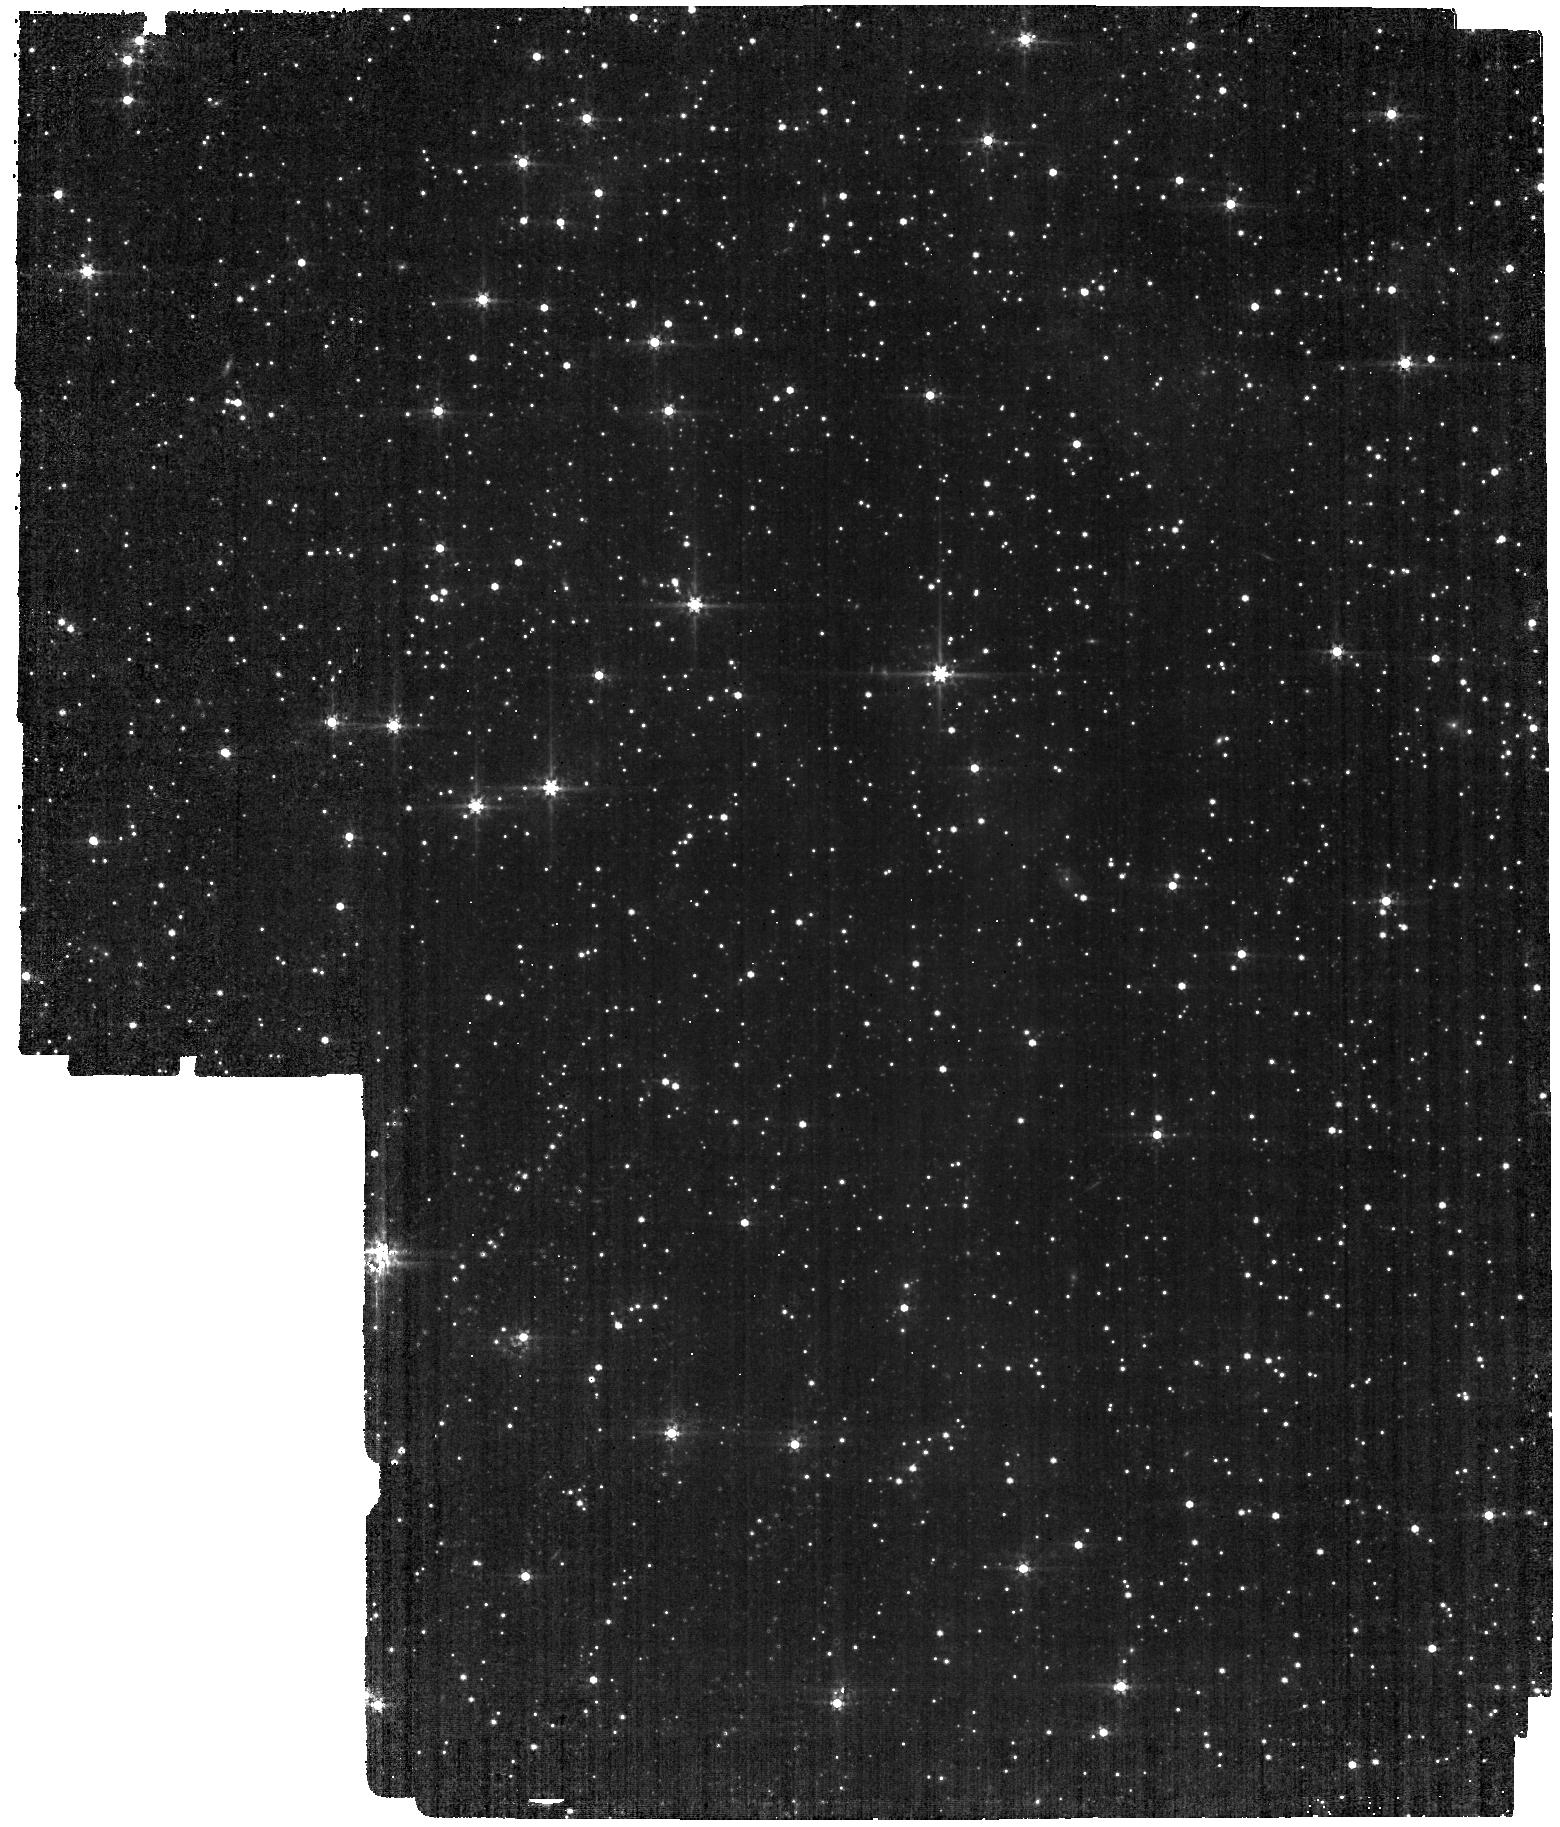
Target: LMC-MIRI-A-IMG
Instrument: MIRI
Filter: F560W
Exposure: 12 min
Observation ID: jw01040-o001_t001_miri_f560w

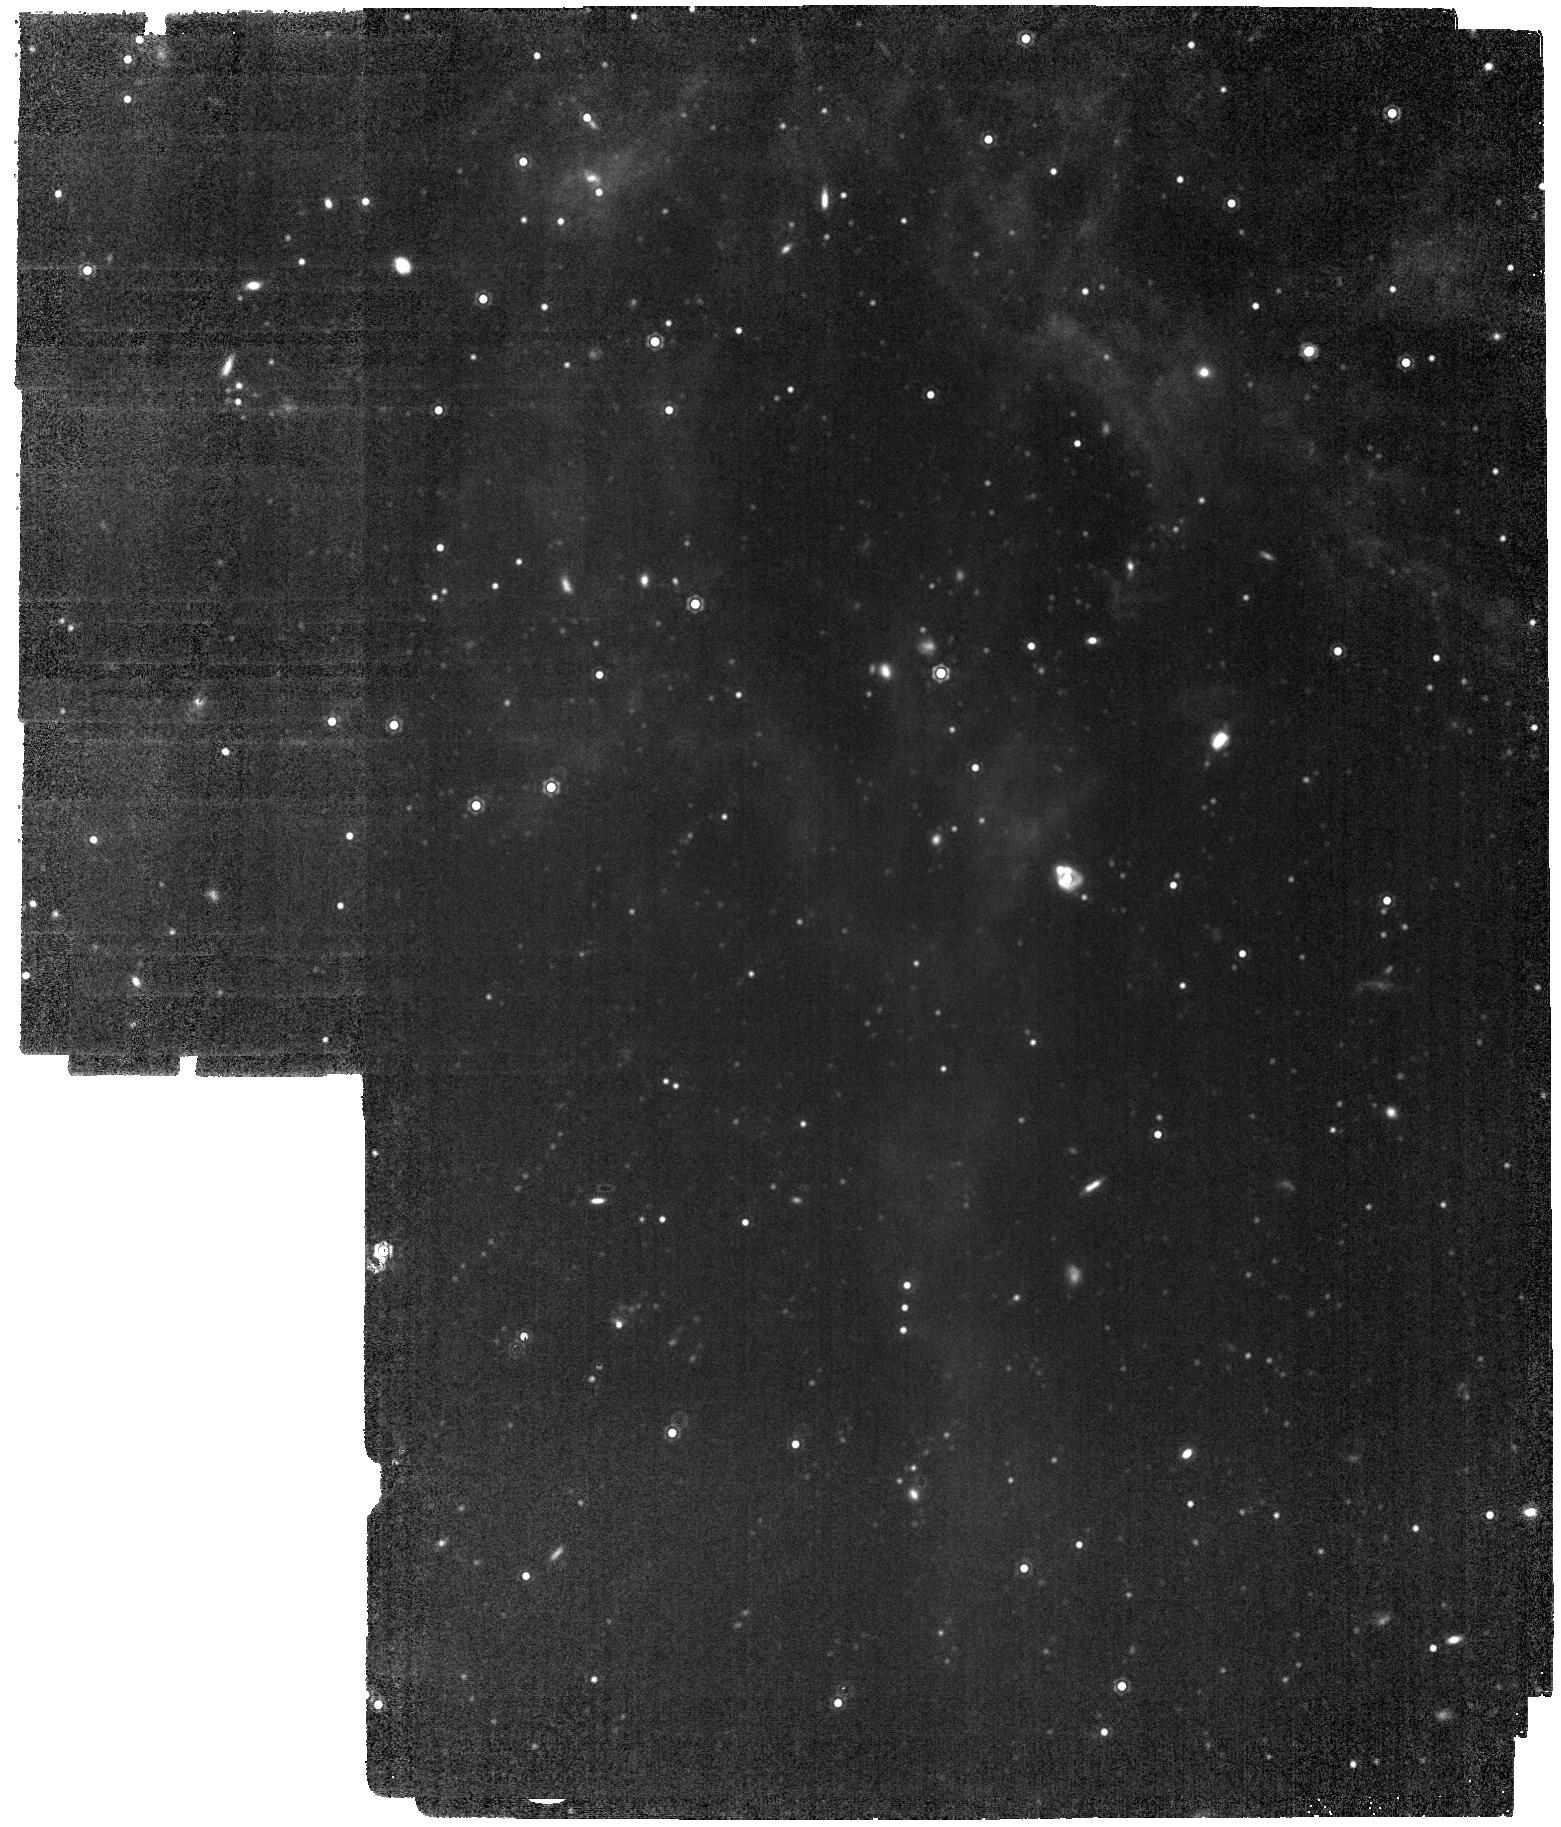
Target: LMC-MIRI-A-IMG
Instrument: MIRI
Filter: F1500W
Exposure: 17 min
Observation ID: jw01040-o001_t001_miri_f1500w

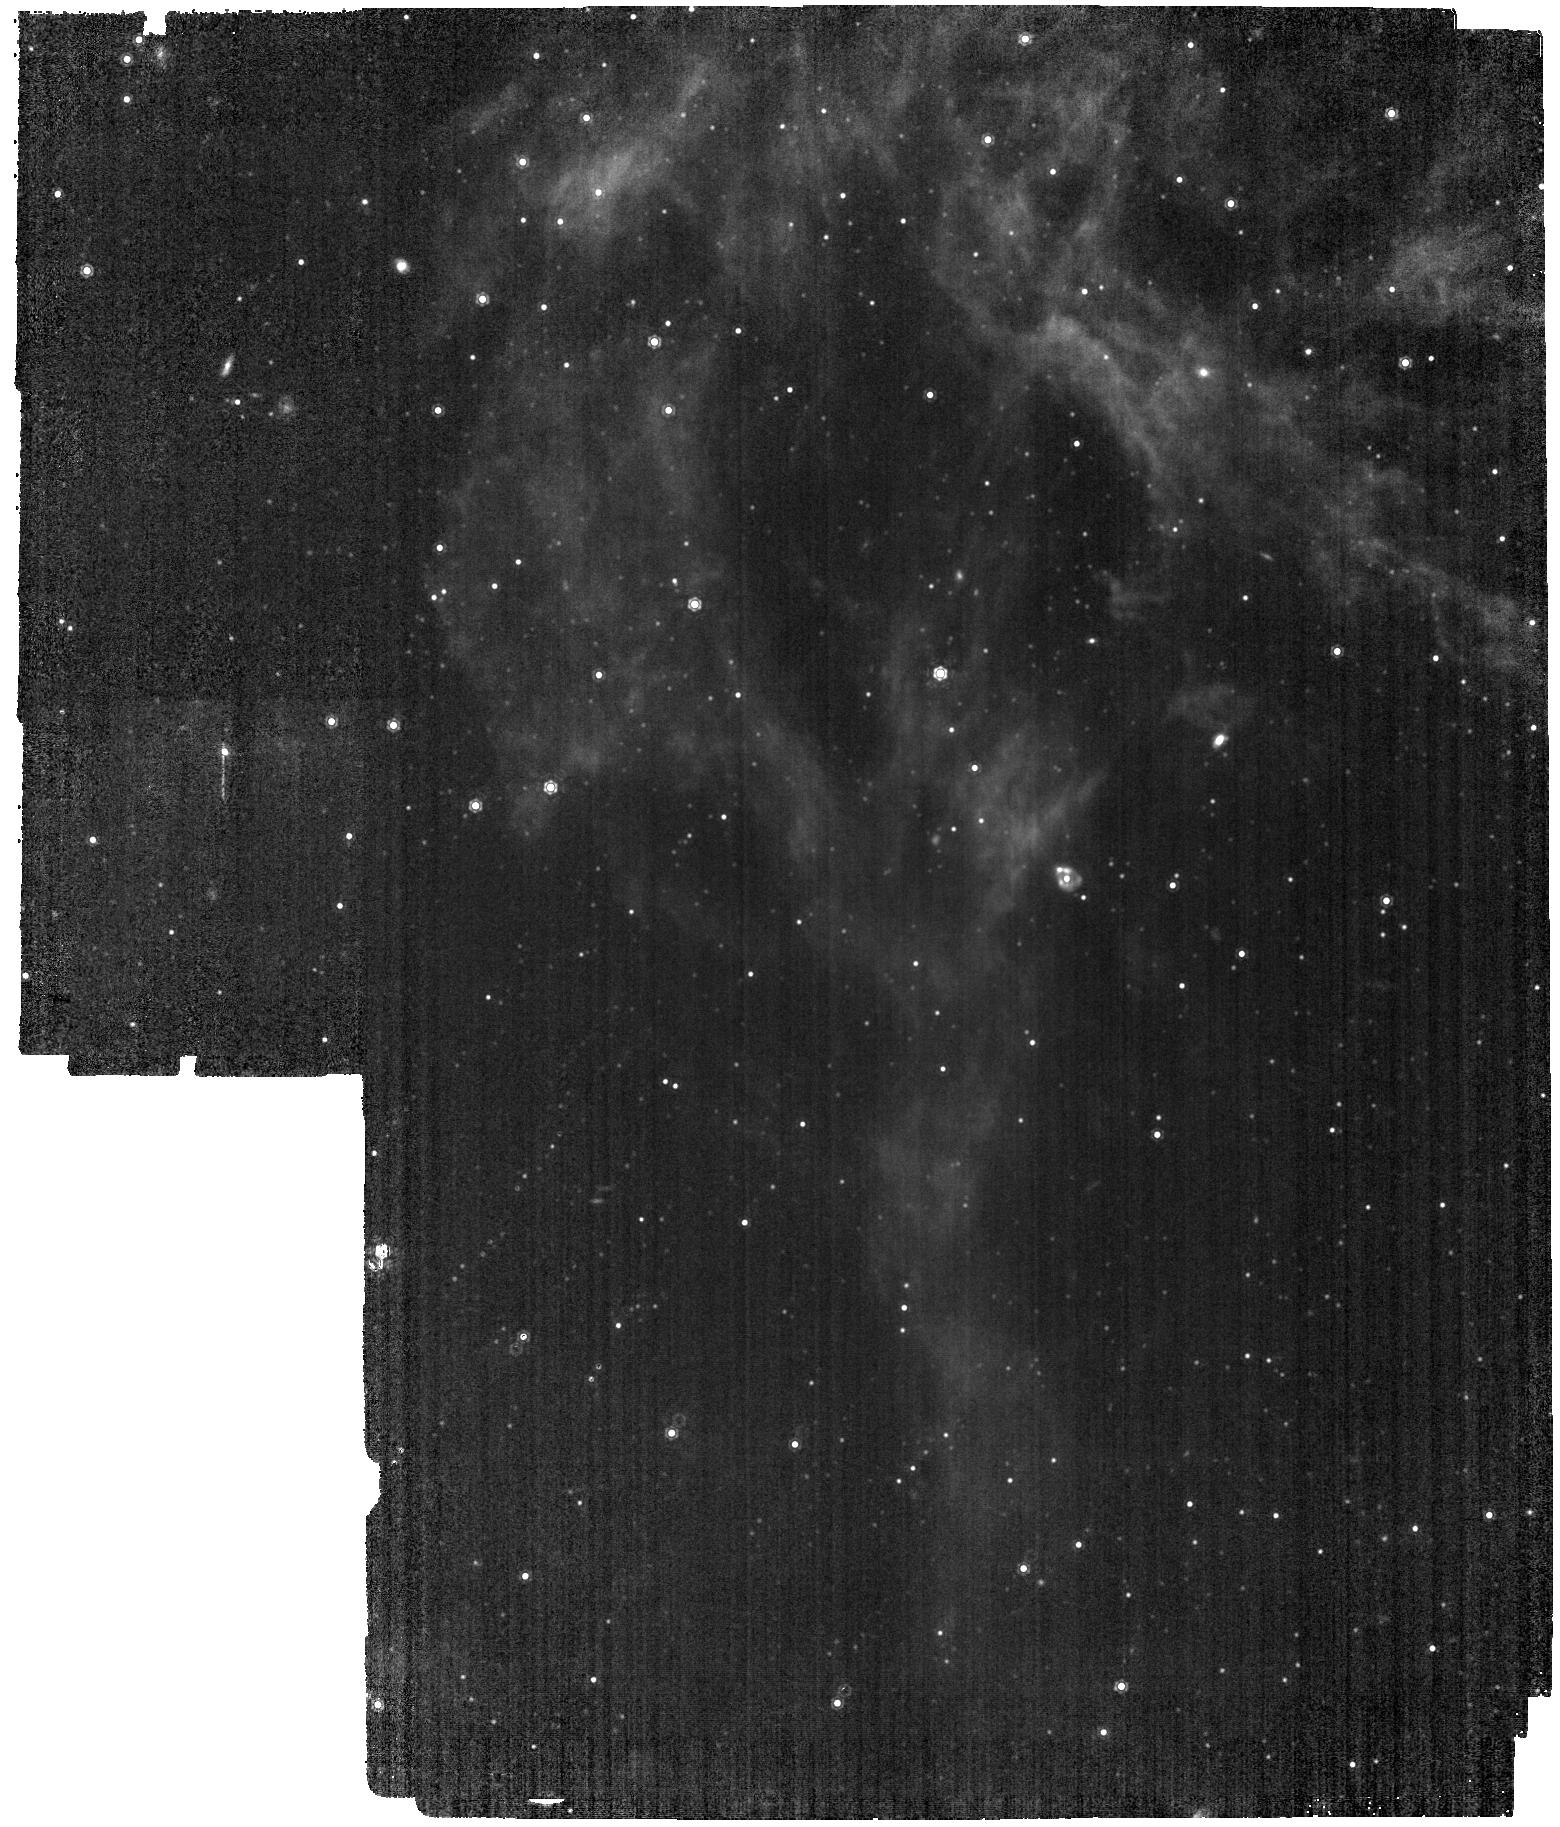
Target: LMC-MIRI-A-IMG
Instrument: MIRI
Filter: F1130W
Exposure: 17 min
Observation ID: jw01040-o001_t001_miri_f1130w

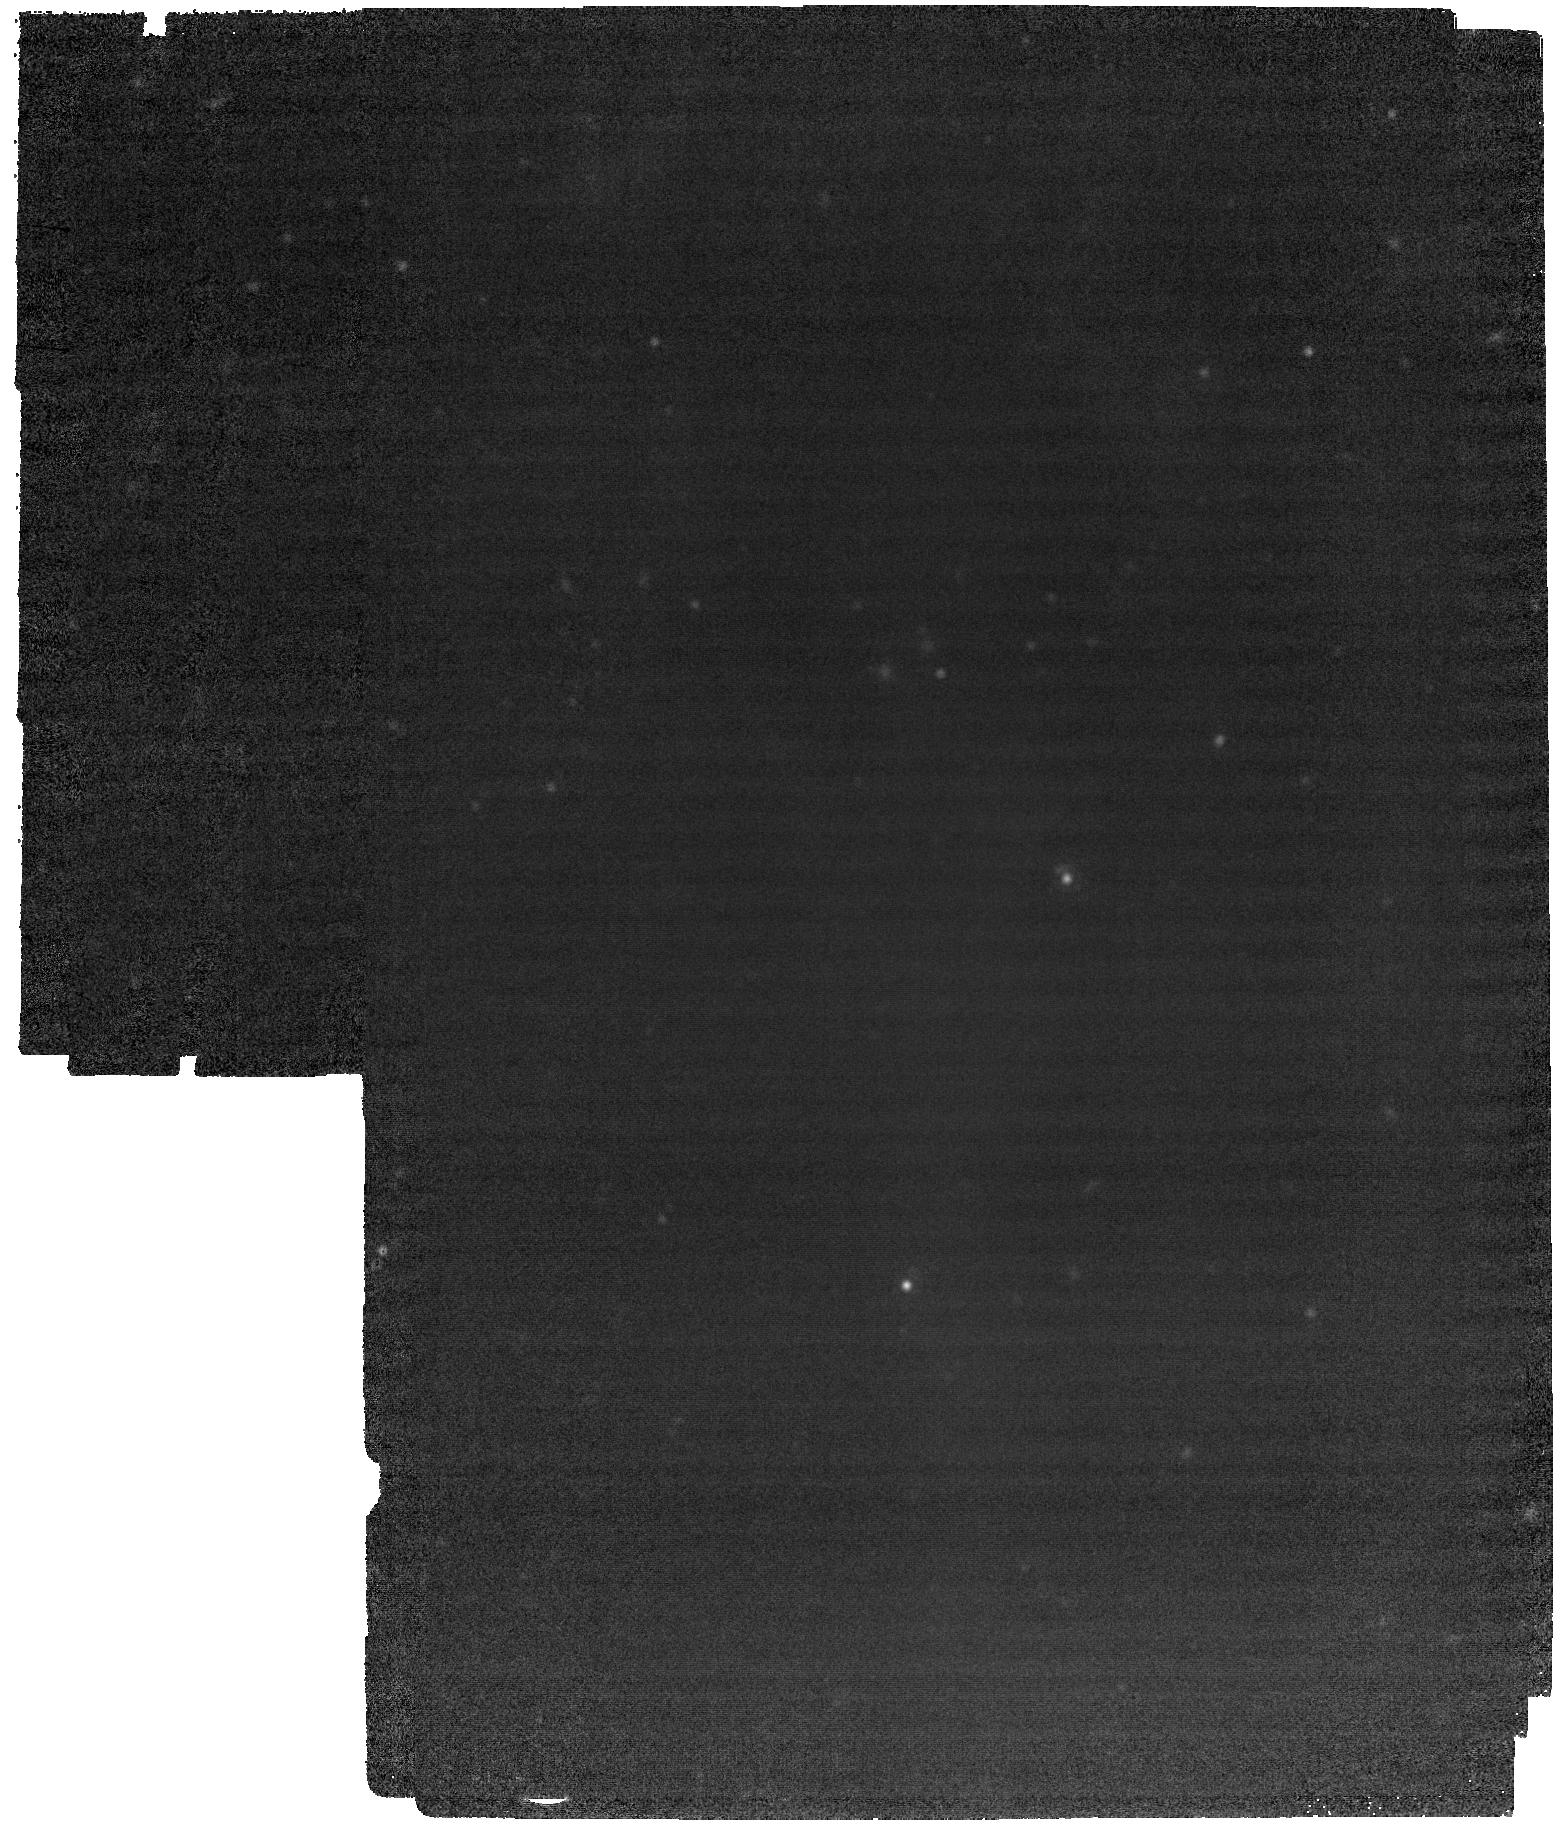
Target: LMC-MIRI-A-IMG
Instrument: MIRI
Filter: F2550W
Exposure: 15 min
Observation ID: jw01040-o001_t001_miri_f2550w

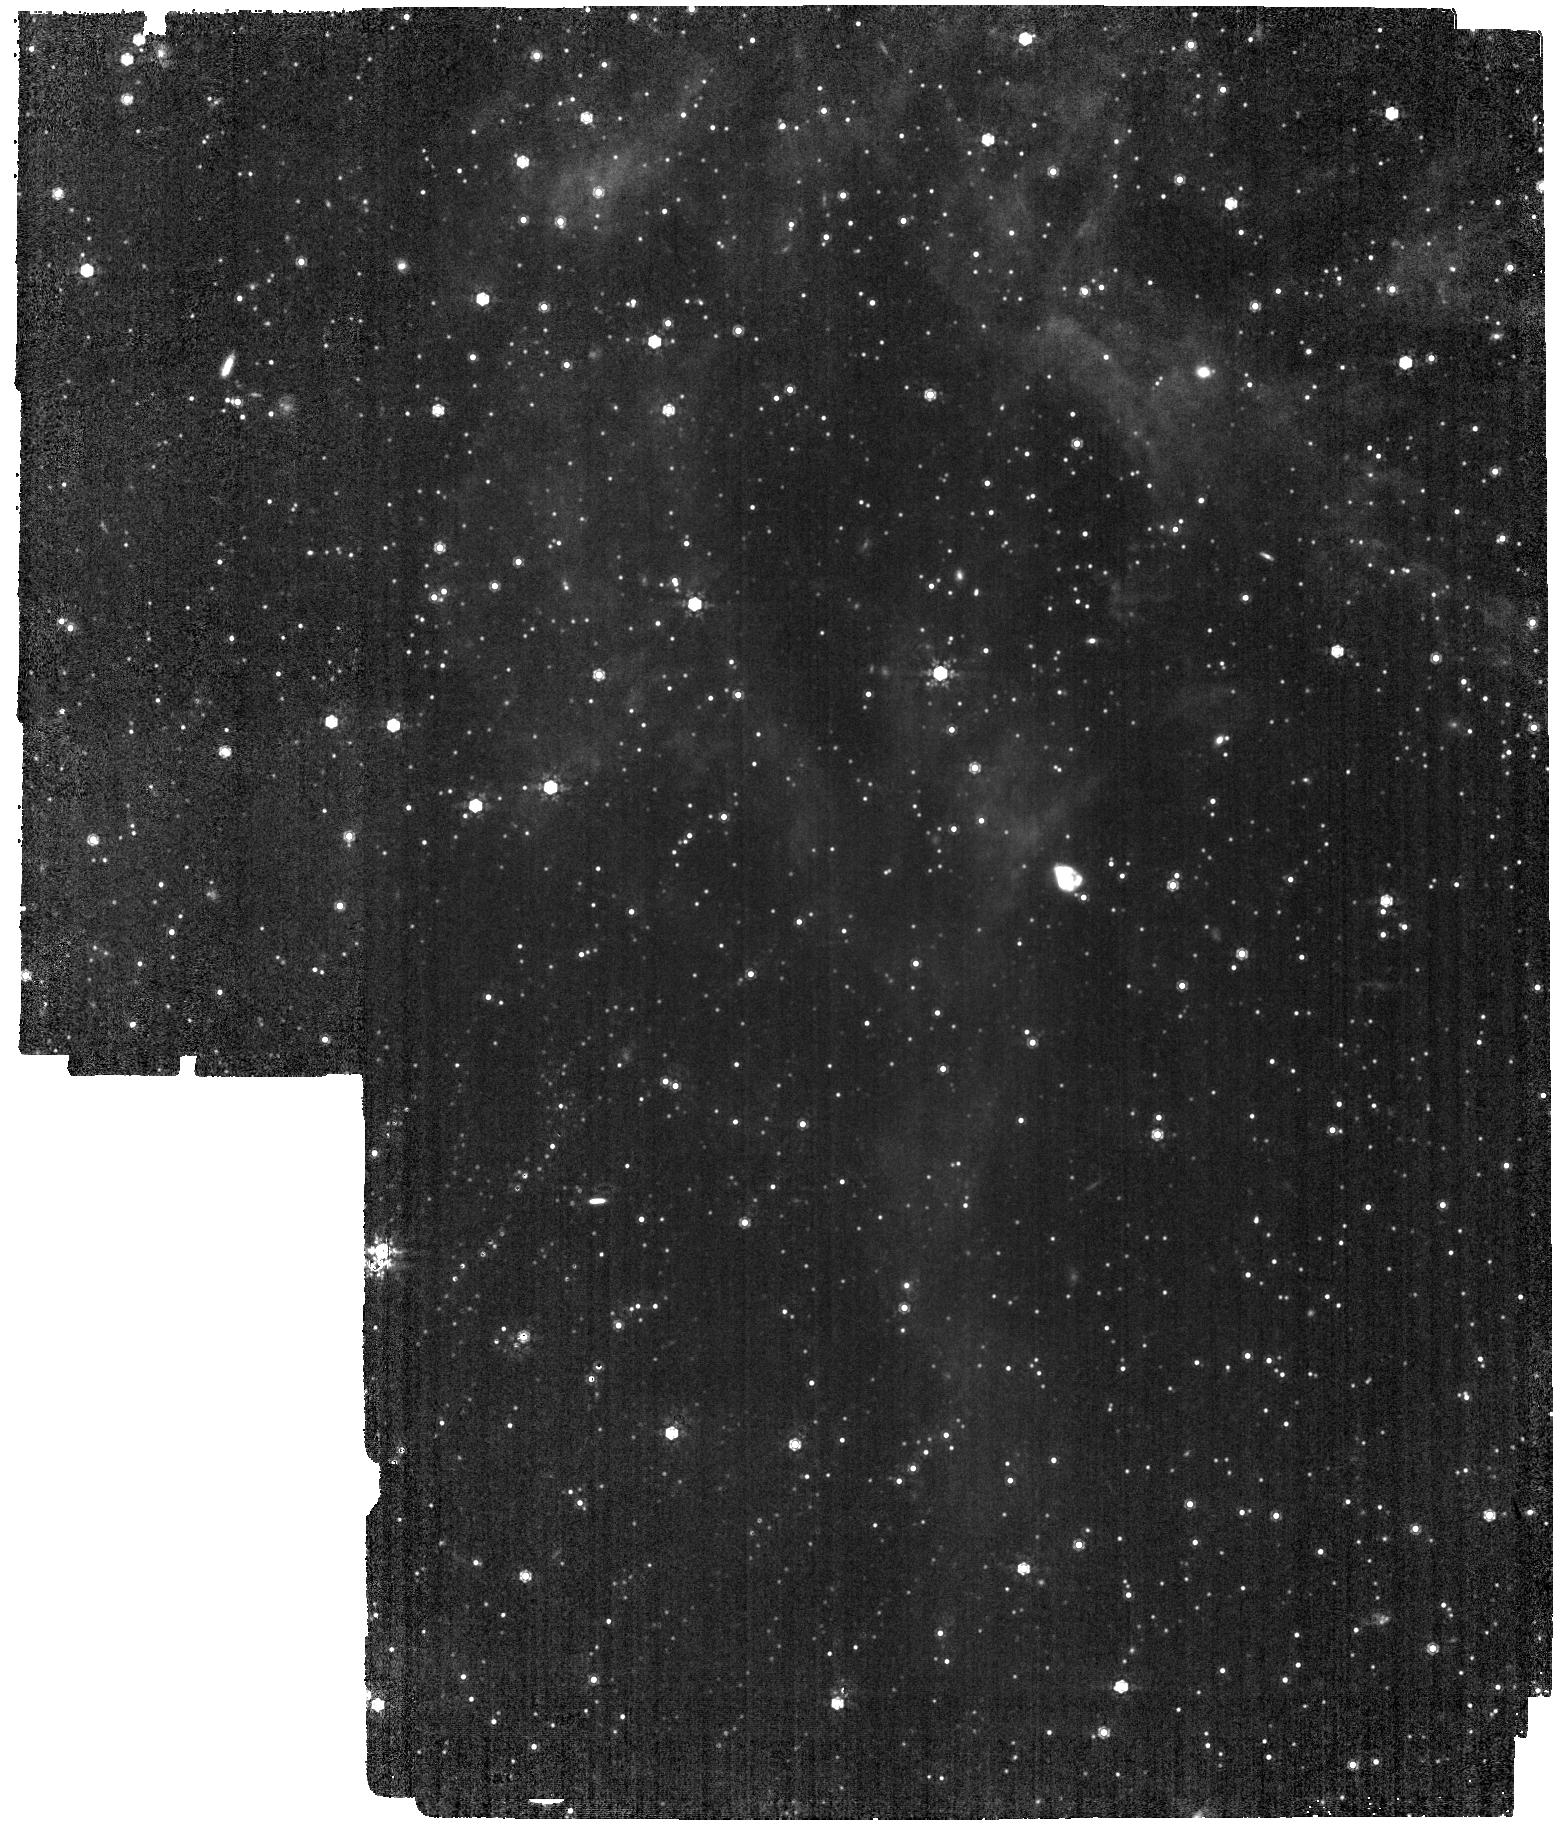
Target: LMC-MIRI-A-IMG
Instrument: MIRI
Filter: F1000W
Exposure: 17 min
Observation ID: jw01040-o001_t001_miri_f1000w

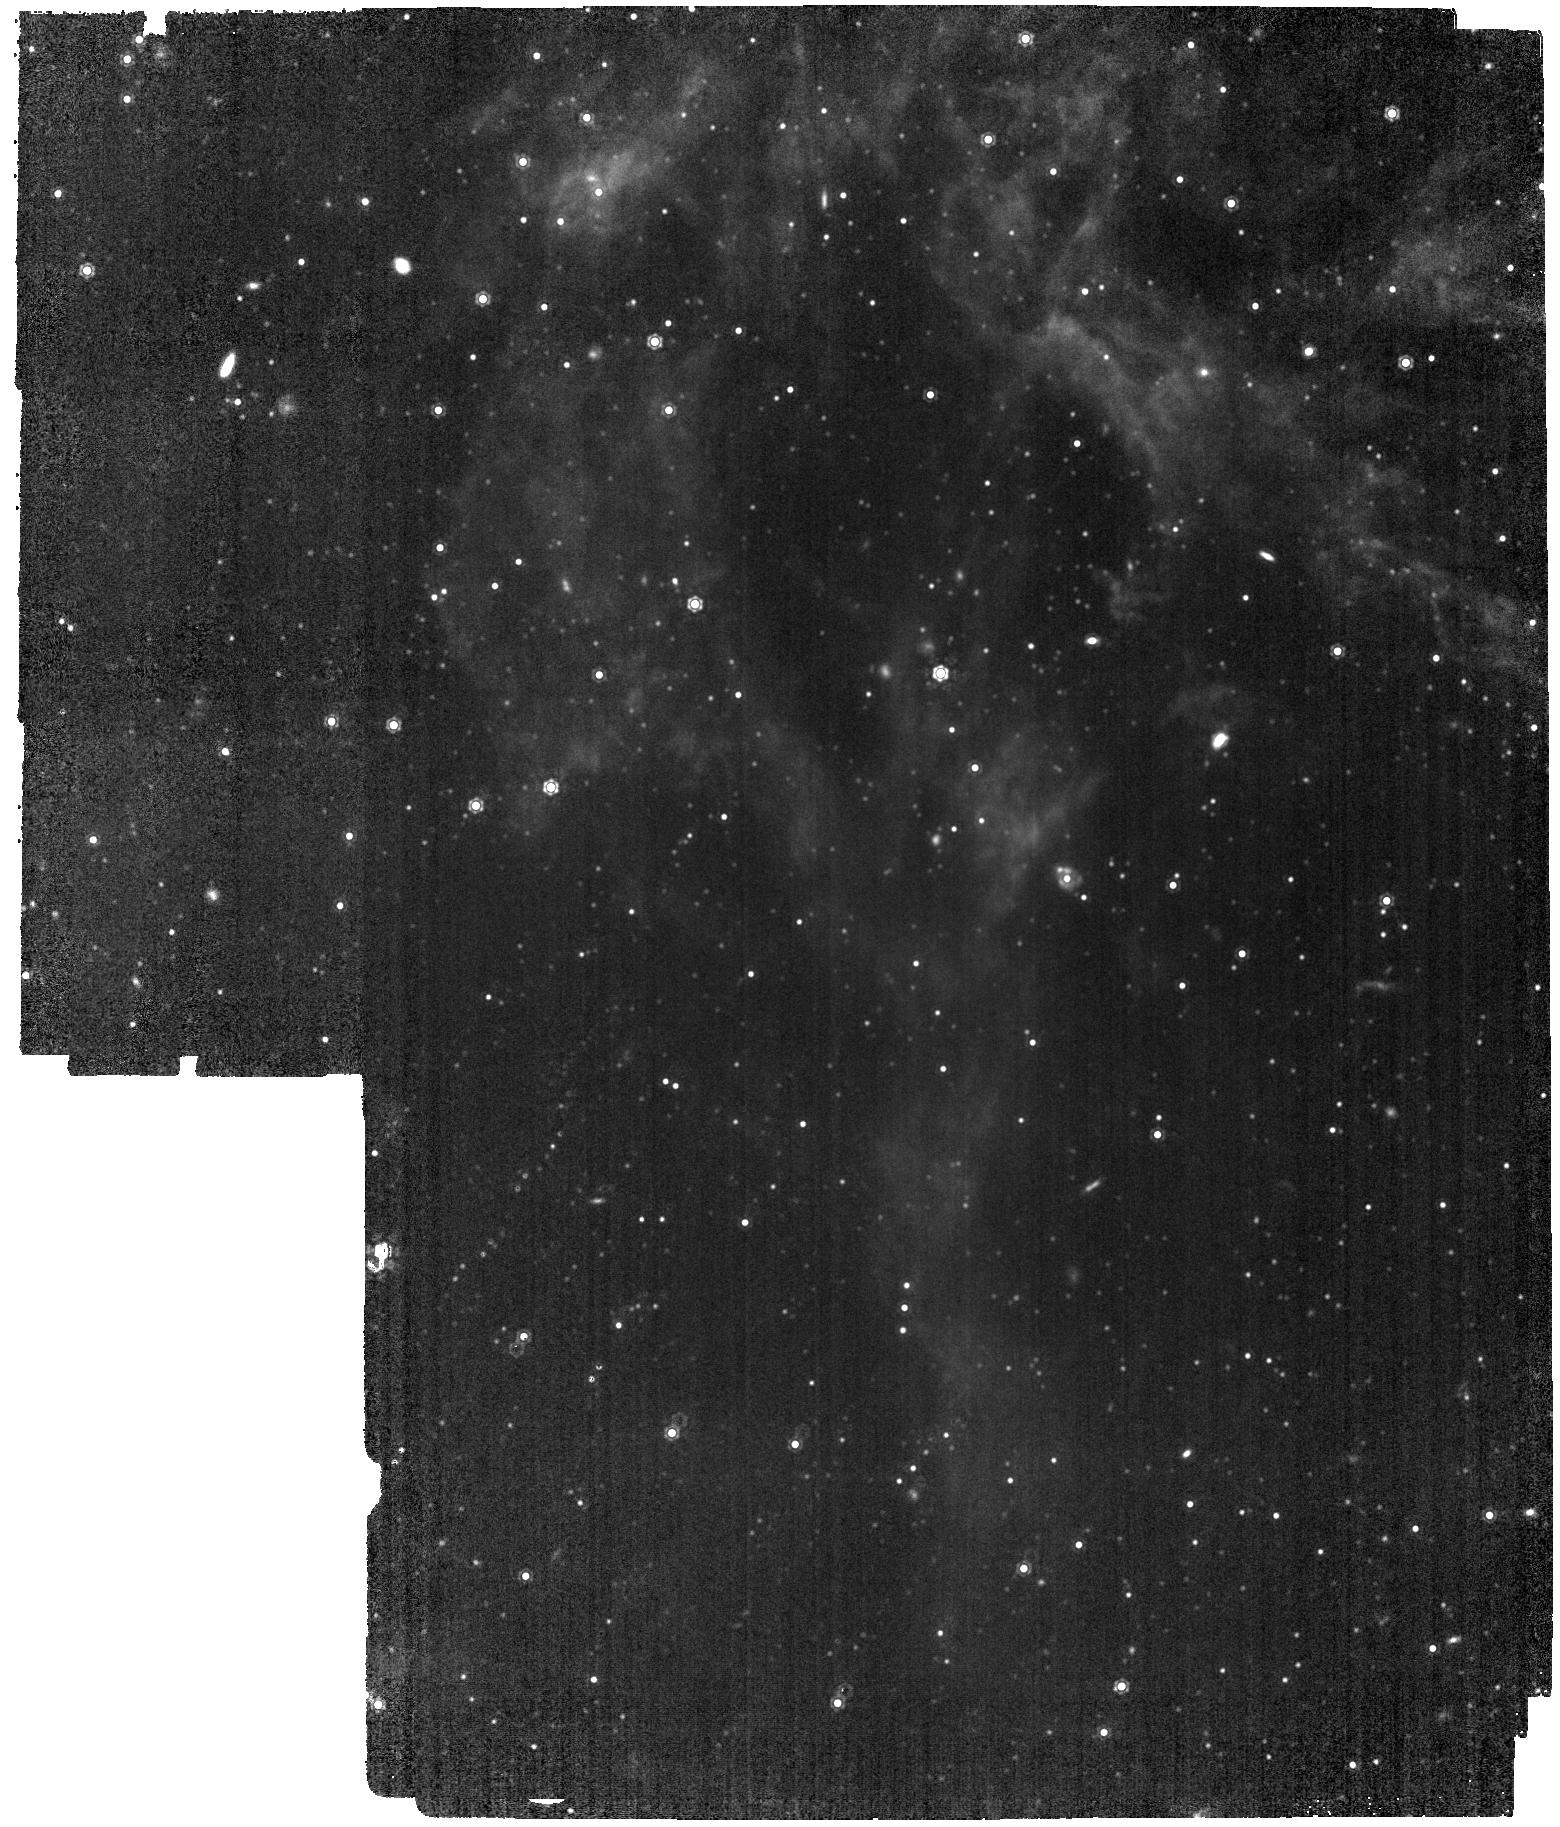
Target: LMC-MIRI-A-IMG
Instrument: MIRI
Filter: F1280W
Exposure: 17 min
Observation ID: jw01040-o001_t001_miri_f1280w

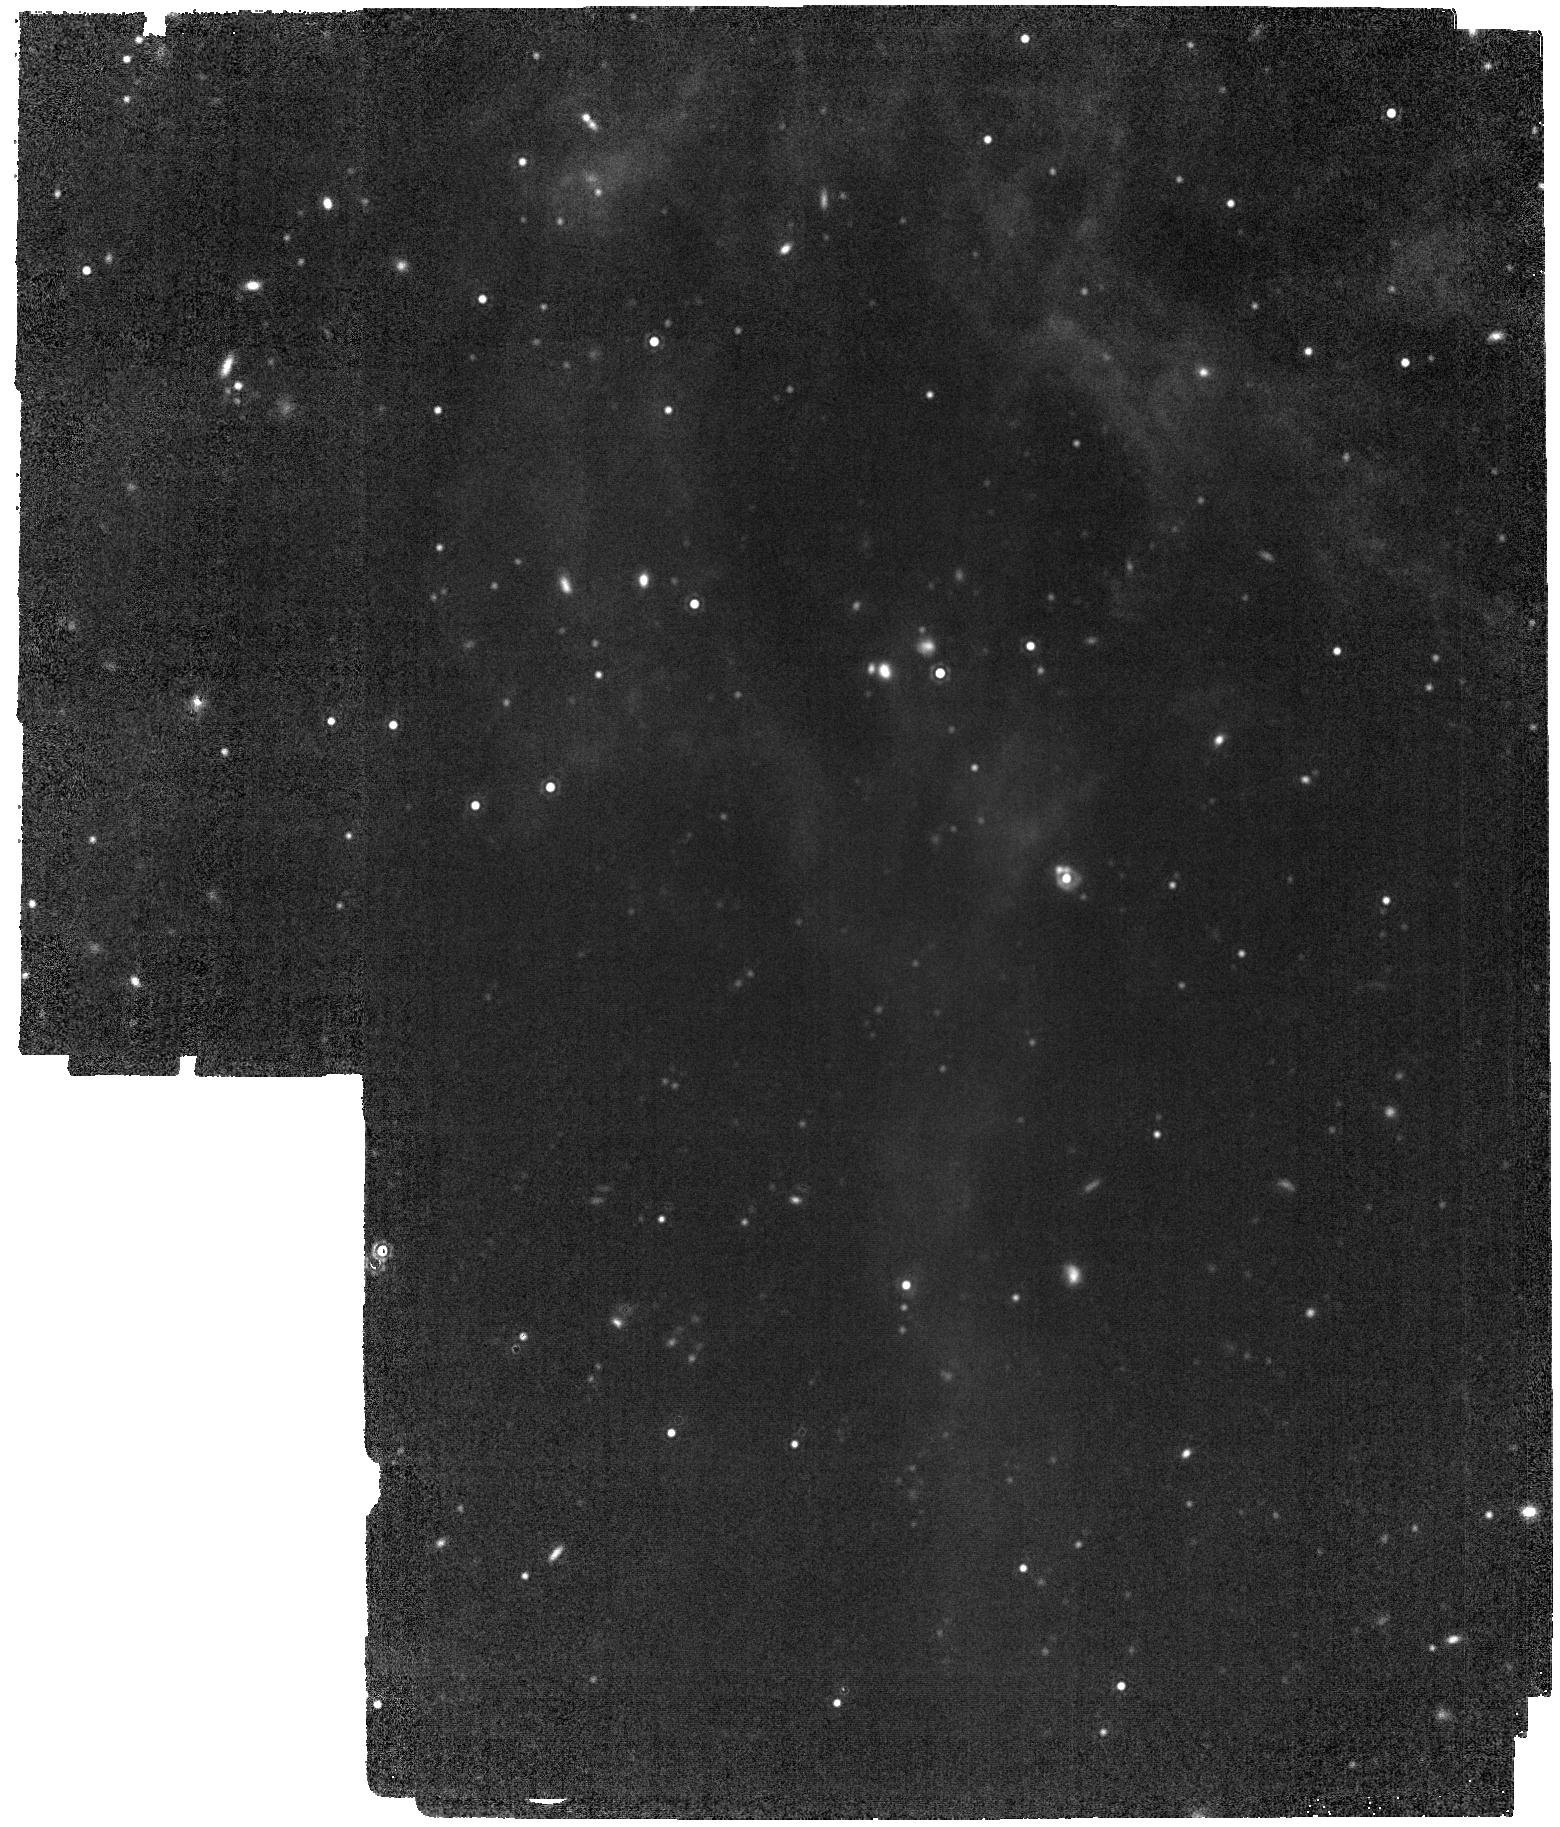
Target: LMC-MIRI-A-IMG
Instrument: MIRI
Filter: F1800W
Exposure: 17 min
Observation ID: jw01040-o001_t001_miri_f1800w

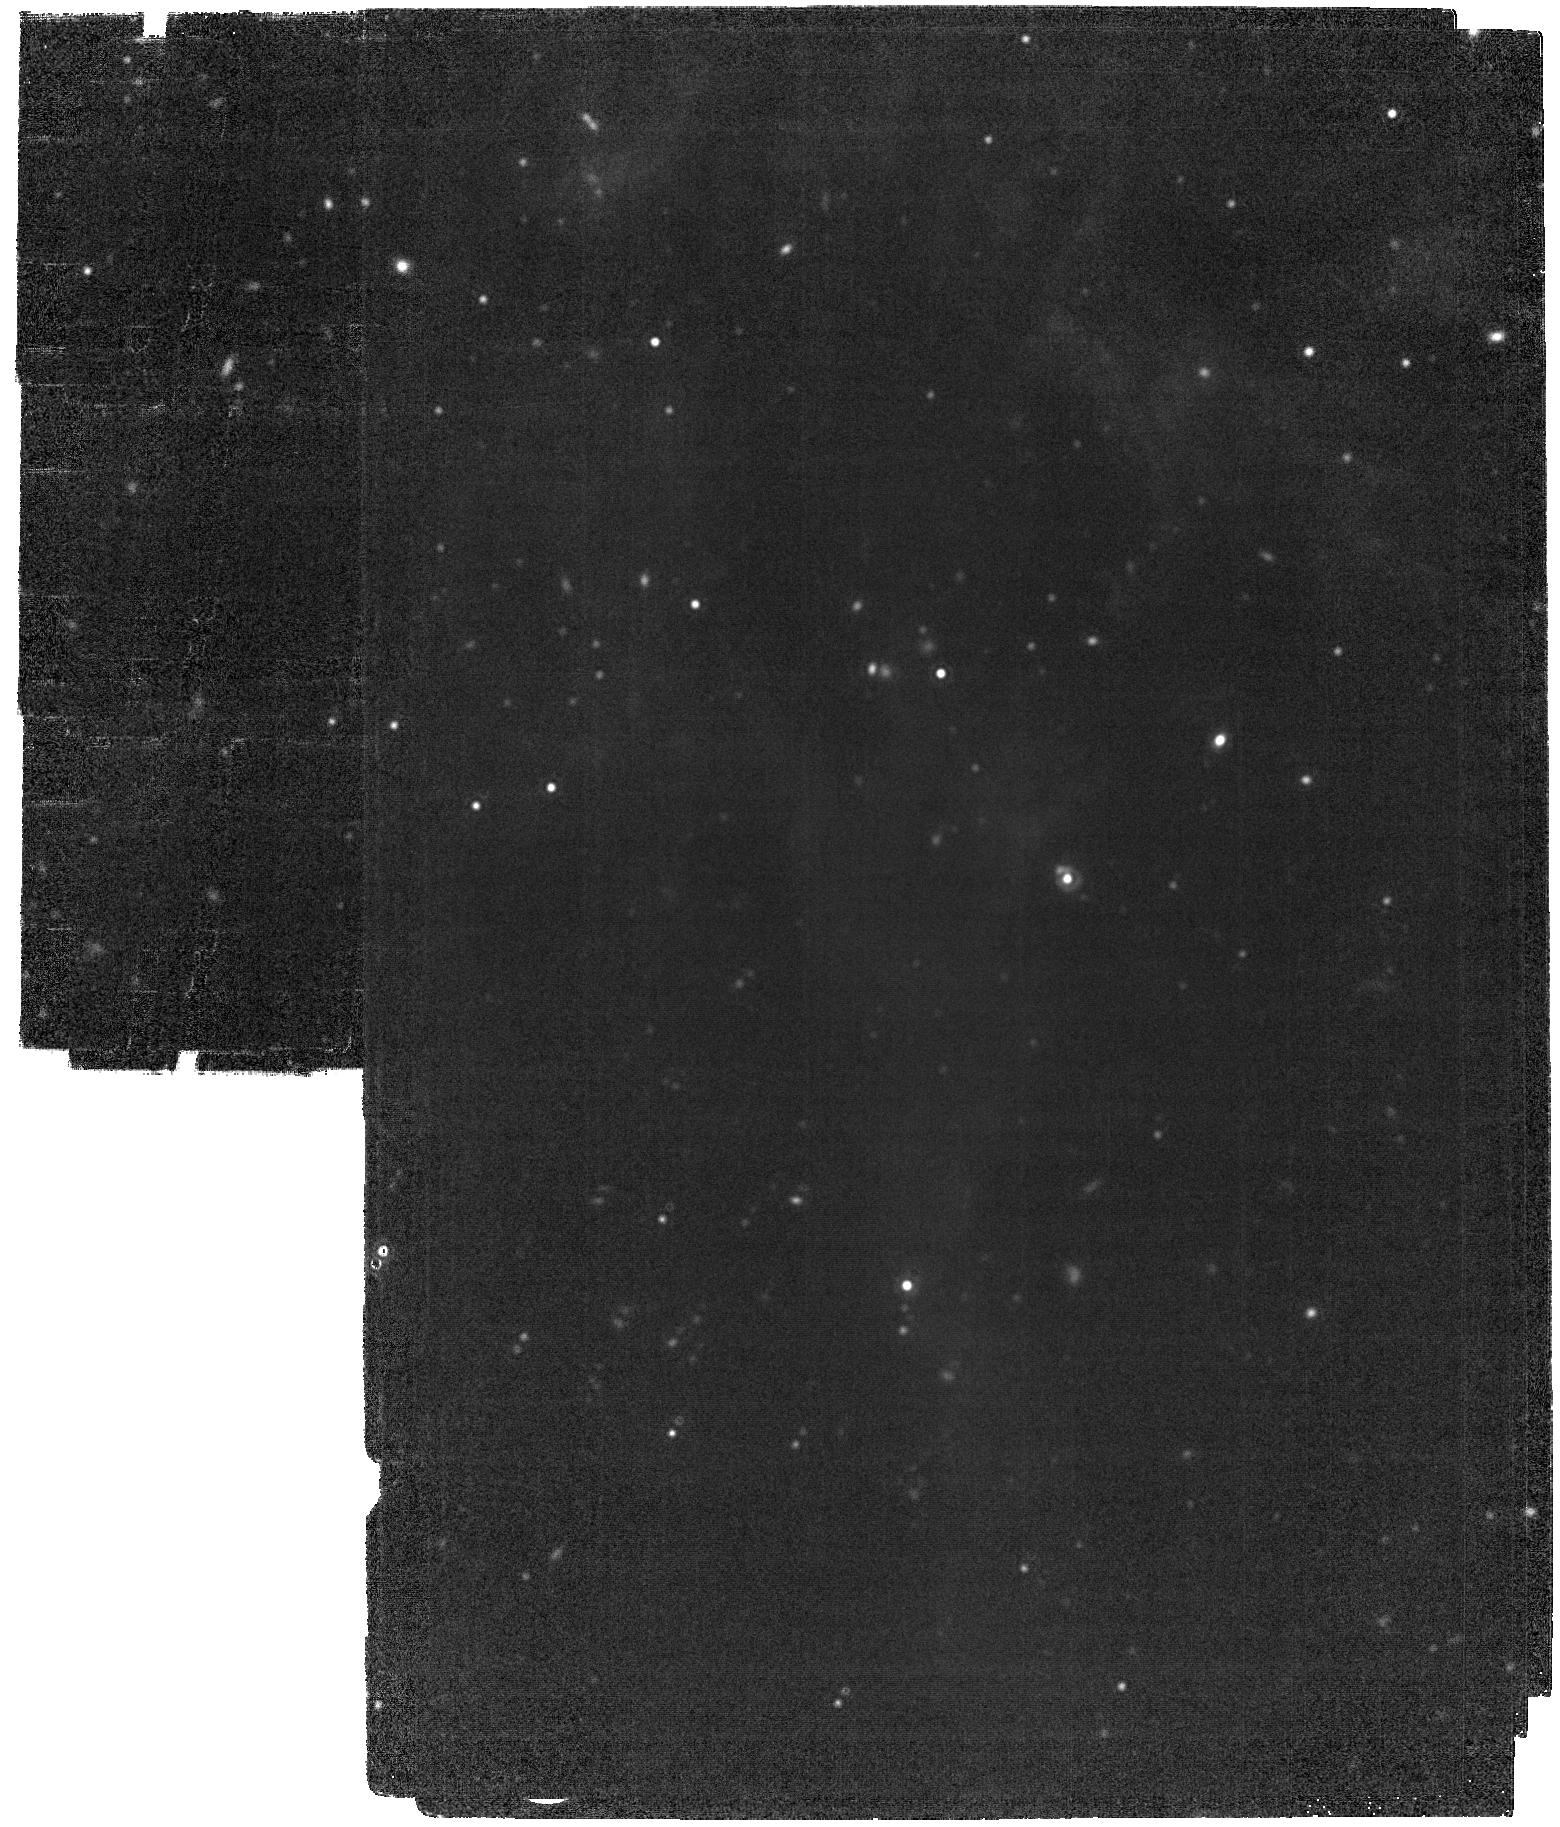
Target: LMC-MIRI-A-IMG
Instrument: MIRI
Filter: F2100W
Exposure: 17 min
Observation ID: jw01040-o001_t001_miri_f2100w

MIRI External Flat Field - Imager (PI: Detre, Ors Hunor)

Goals: This measurement gives data the sky flat low spatial frequency component, and mask fading by the “thousand-points-of-light” technique. With this technique the overlapping regions will give the flat information. The highly overlapping mosaic gives the low spatial frequencly flat information, while the dither positions enhance the medium freq components and also the coverage of the detector. This data gives also information about cosmetics found on the detector, and also an acceptable SNR (~50-200 depending on the filter) pixel flat can be calculated using this data. The pixel flat will be compared with ground data for trending and also further improve calibration product. The correct sky flat will be measured for the first time with this measurement. Therefore acceptable SNR is necessary to calculate initial calibration product for the pipeline. The fading of the entrance mask is slightly different for the telescope background in comparison with the fading of stars. Also, this flat component is filter dependent, therefore all filters are to be measured. Analysis: The analysis of the data obtained by this measurement and ID1051 (MIRI-072) the following flat field products can be calculated: 1. Pixel flat for Imager 2. L-Flats for Imager 3. MIRI entrance mask fading correction 4. Correction for point source aperture photometry